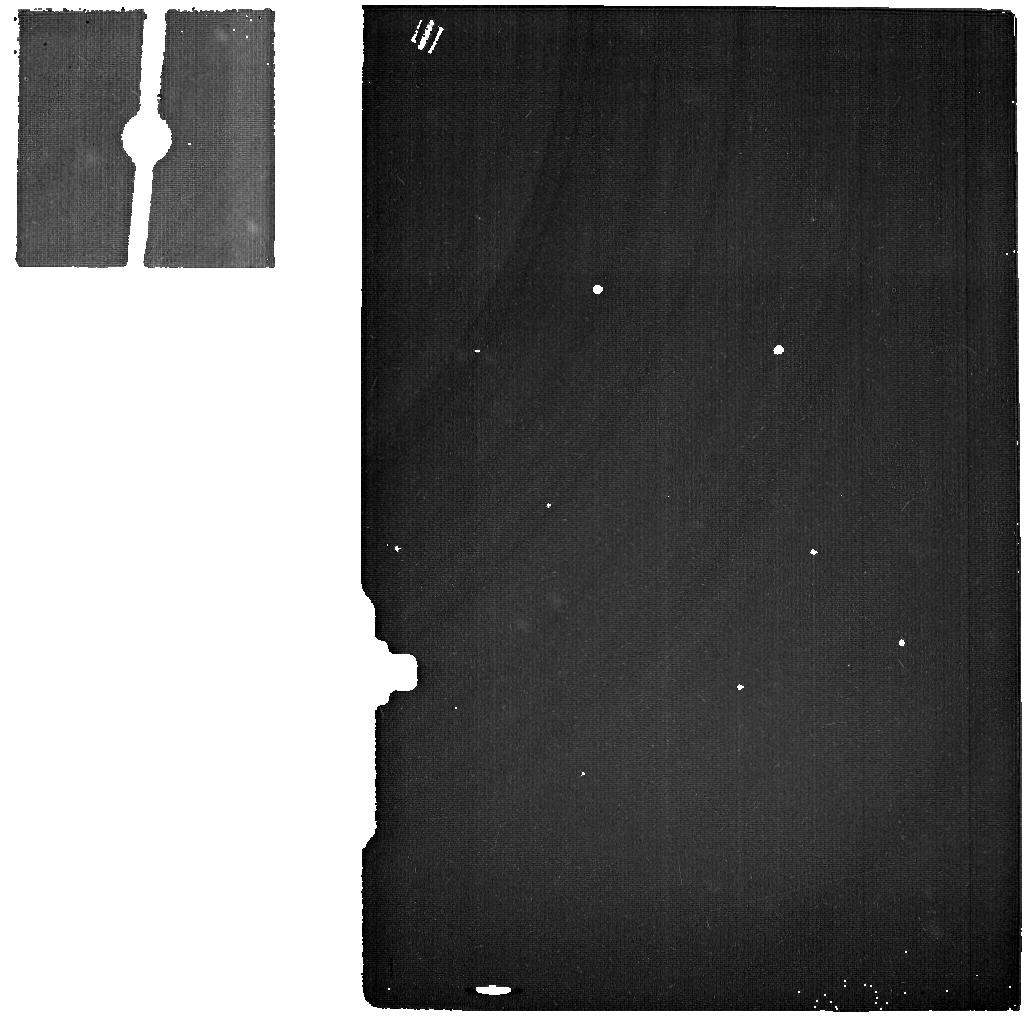
Target: VARUNA
Instrument: MIRI
Filter: F2550W
Exposure: 2.3 h
Observation ID: jw01254-o005_t002_miri_f2550w

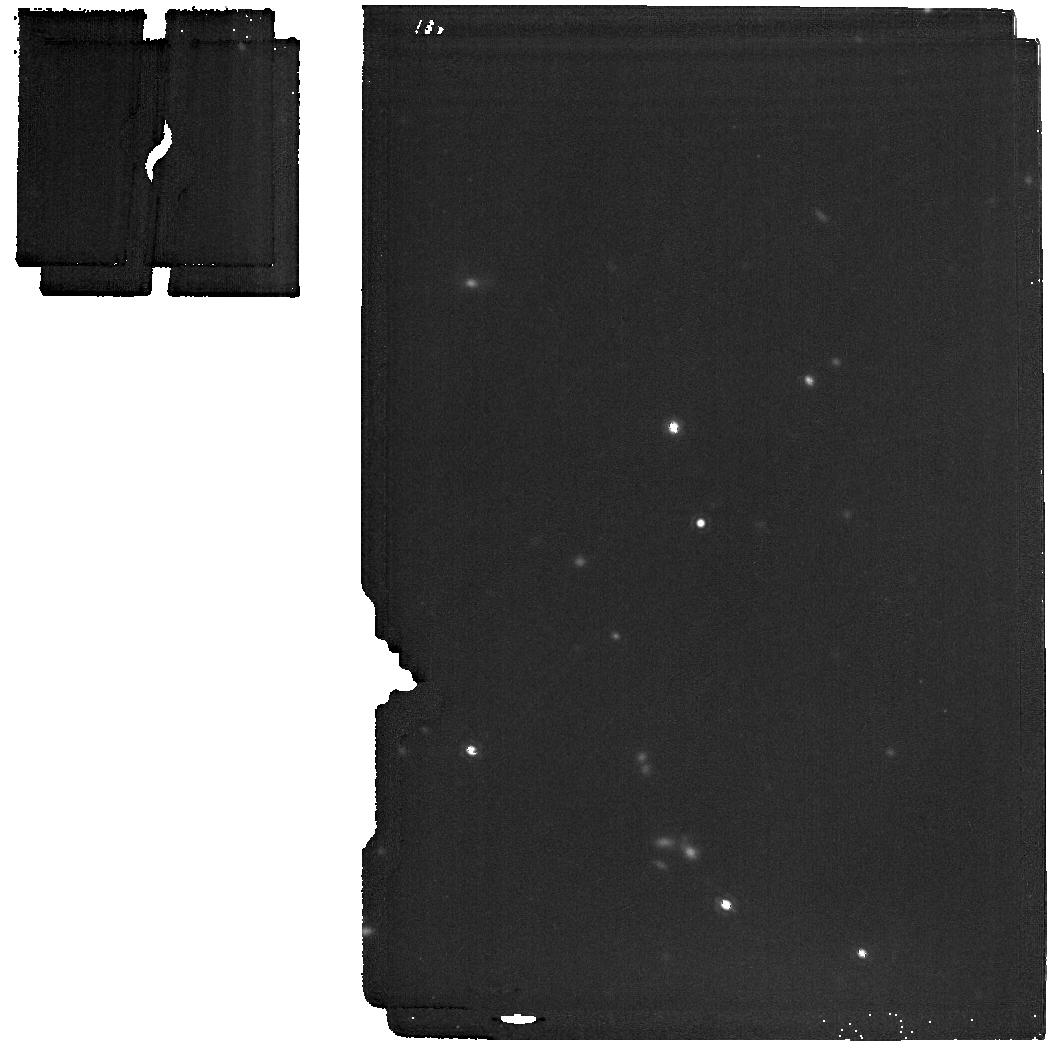
Target: MAKEMAKE
Instrument: MIRI
Filter: F1800W
Exposure: 17 min
Observation ID: jw01254-o002_t001_miri_f1800w

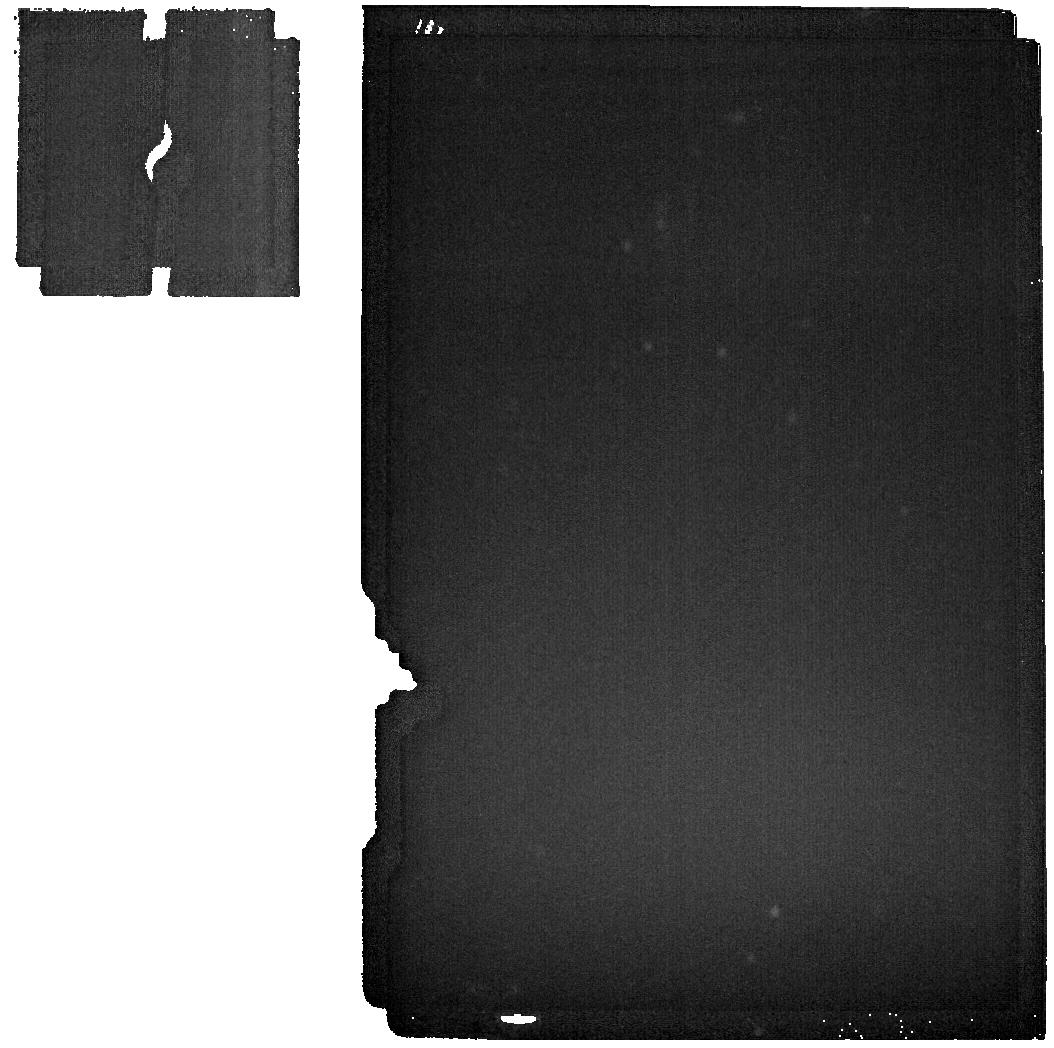
Target: VARUNA-BACKGROUND
Instrument: MIRI
Filter: F2550W
Exposure: 2 min
Observation ID: jw01254-o058_t004_miri_f2550w

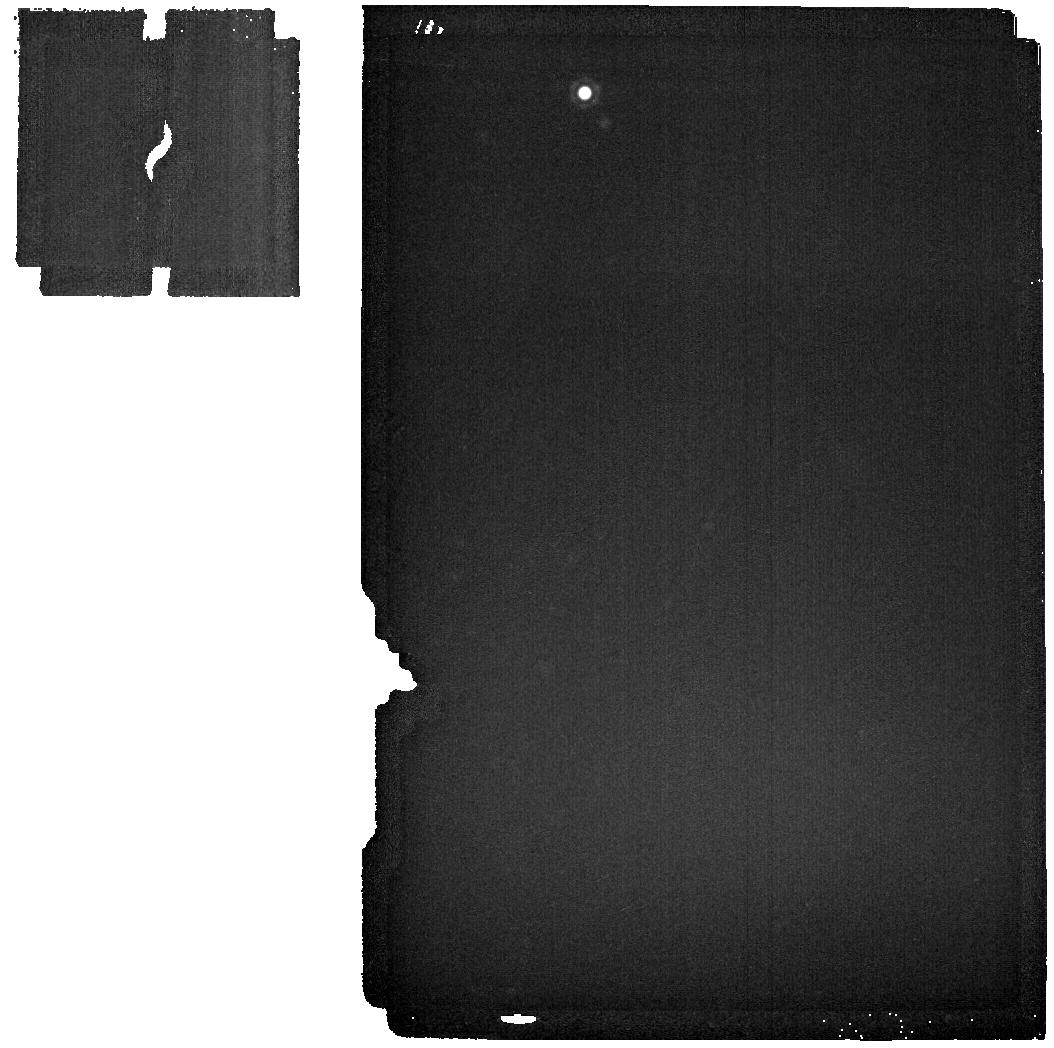
Target: MAKEMAKE-BACKGROUND
Instrument: MIRI
Filter: F2550W
Exposure: 2 min
Observation ID: jw01254-o007_t003_miri_f2550w

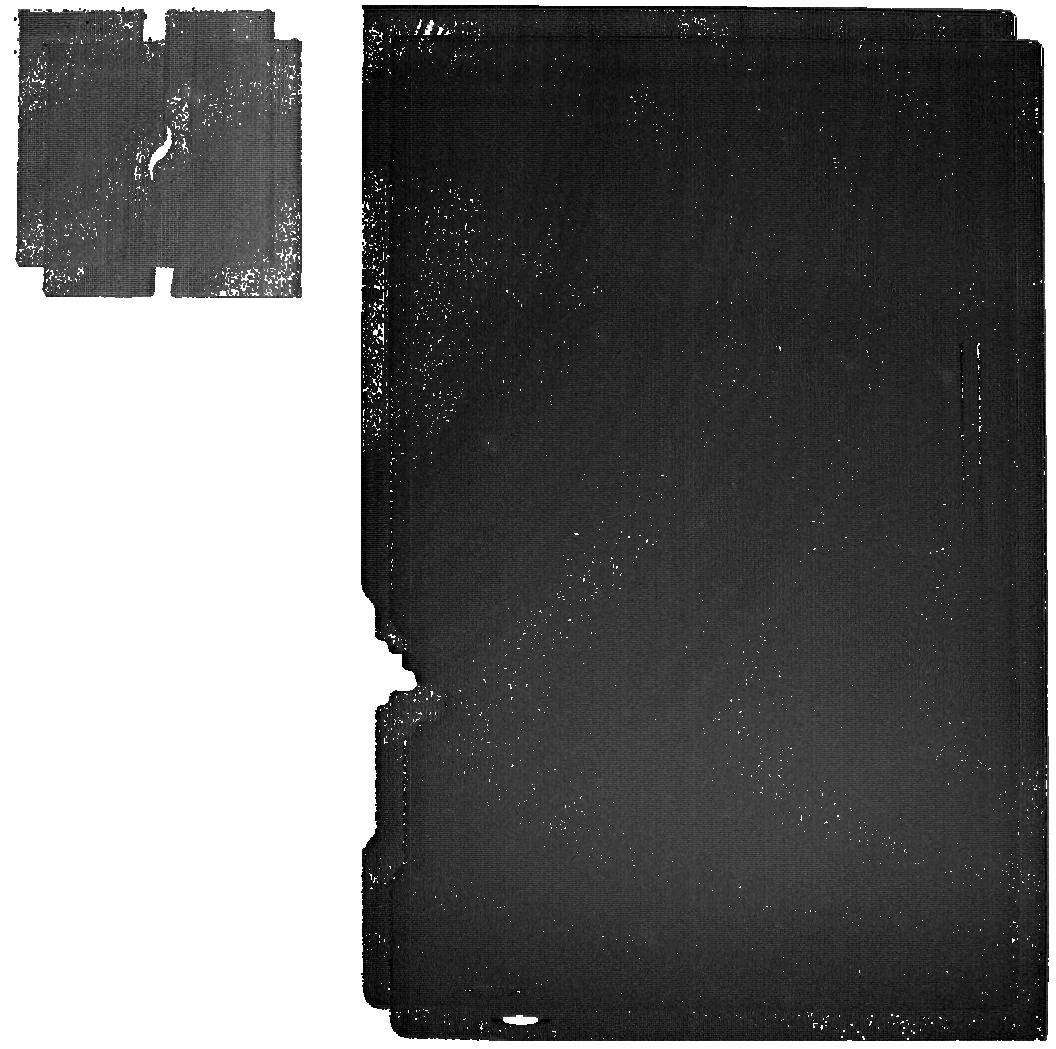
Target: VARUNA
Instrument: MIRI
Filter: F2550W
Exposure: 4.5 h
Observation ID: jw01254-o055_t002_miri_f2550w

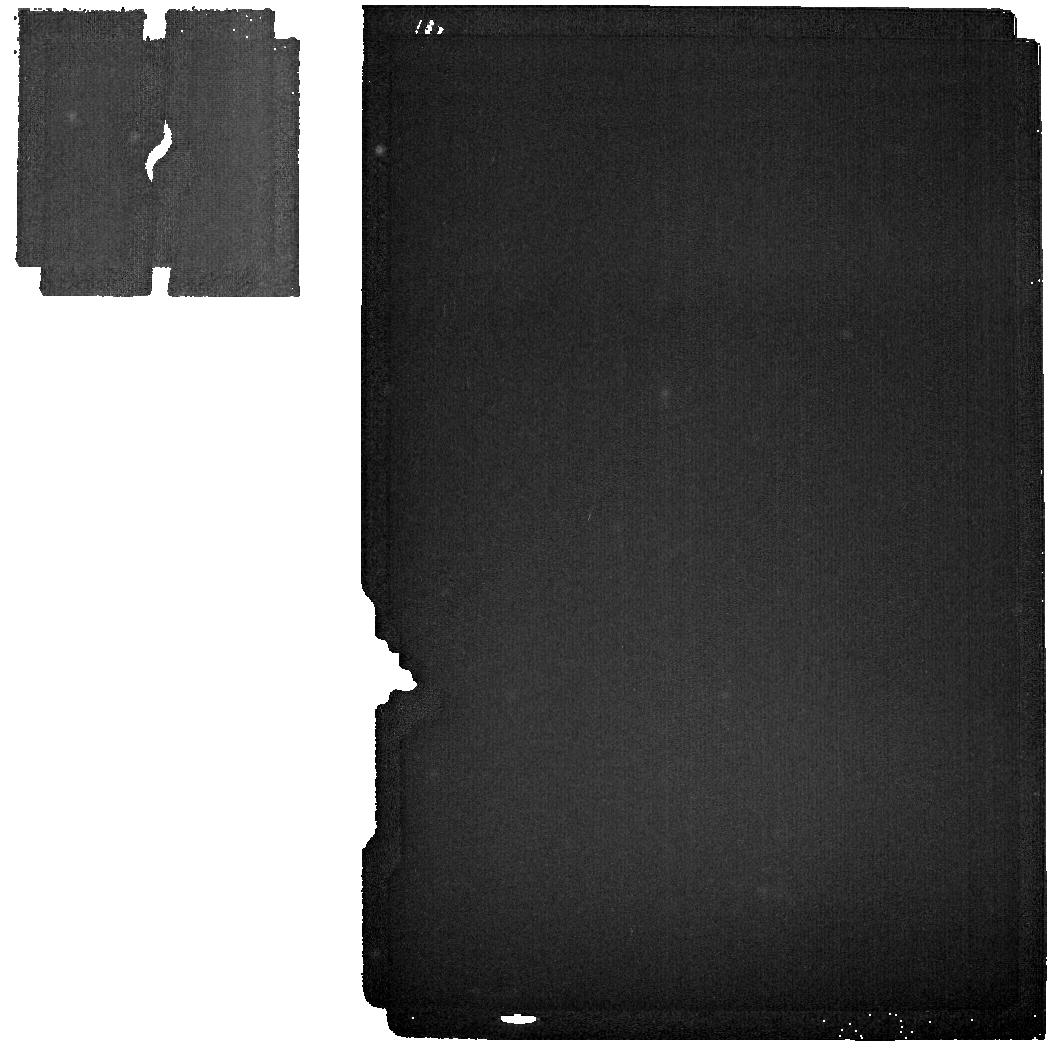
Target: VARUNA-BACKGROUND
Instrument: MIRI
Filter: F2550W
Exposure: 2 min
Observation ID: jw01254-o008_t004_miri_f2550w

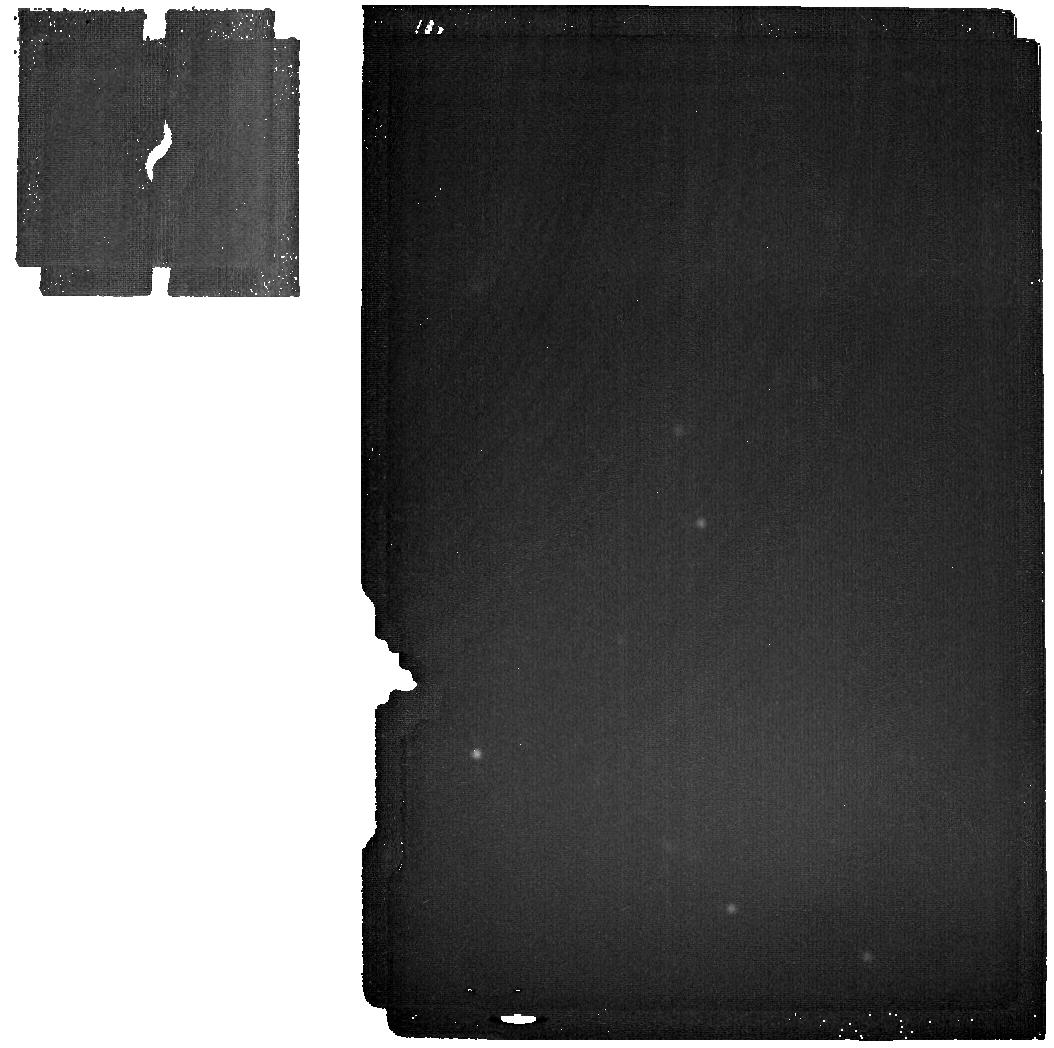
Target: MAKEMAKE
Instrument: MIRI
Filter: F2550W
Exposure: 17 min
Observation ID: jw01254-o002_t001_miri_f2550w

TNOs (PI: Parker, Alex Harrison)

Observation IDs: HAMMEL_2000, HAMMEL_3000, HAMMEL_3001, HAMMEL_4000, HAMMEL_4001, HAMMEL_5000, HAMMEL_6000, HAMMEL_7000 We plan to exploit JWST’s exquisite sensitivity in the 1-5 micron region to study the largest trans-Neptunian Objects and Kuiper Belt objects via reflectance spectroscopy. The composition of even the largest of these bodies is poorly constrained. We propose to use NIRSpec’s IFU to obtain the first high-SNR, R > 100 spectra for a sample of these objects. MIRI spectra will also be obtained on some targets. These data can be expected to reveal the presence of previously unseen molecular ices, constrain their physical state (crystalline phase, solution with other species, temperature, grain-size), identify new organic species, and constrain isotopic ratios for some elements (H, O, C, N). MIRI MRS and Imaging data will also be used to study temperature variations on several targets, and will be interpreted in the context of existing Herschel and/or Spitzer thermal data. The targets represent a large fraction of the diversity of the Kuiper Belt in terms of collisional history (Pluto and Haumea underwent catastrophic impacts), effects of planetary migration (resonant, classical, Centaur and scattered objects), multiplicity (several host at least one moon), albedo, and major species composition (H2O, CH4, N2, NH3, CO). These objects represent the end-state of accretion and subsequent processing in the Kuiper Belt. This initial reconnaissance of their surface compositions will inform our understanding of the long history of processes in the outermost regions of the Sun’s proto-planetary disk.